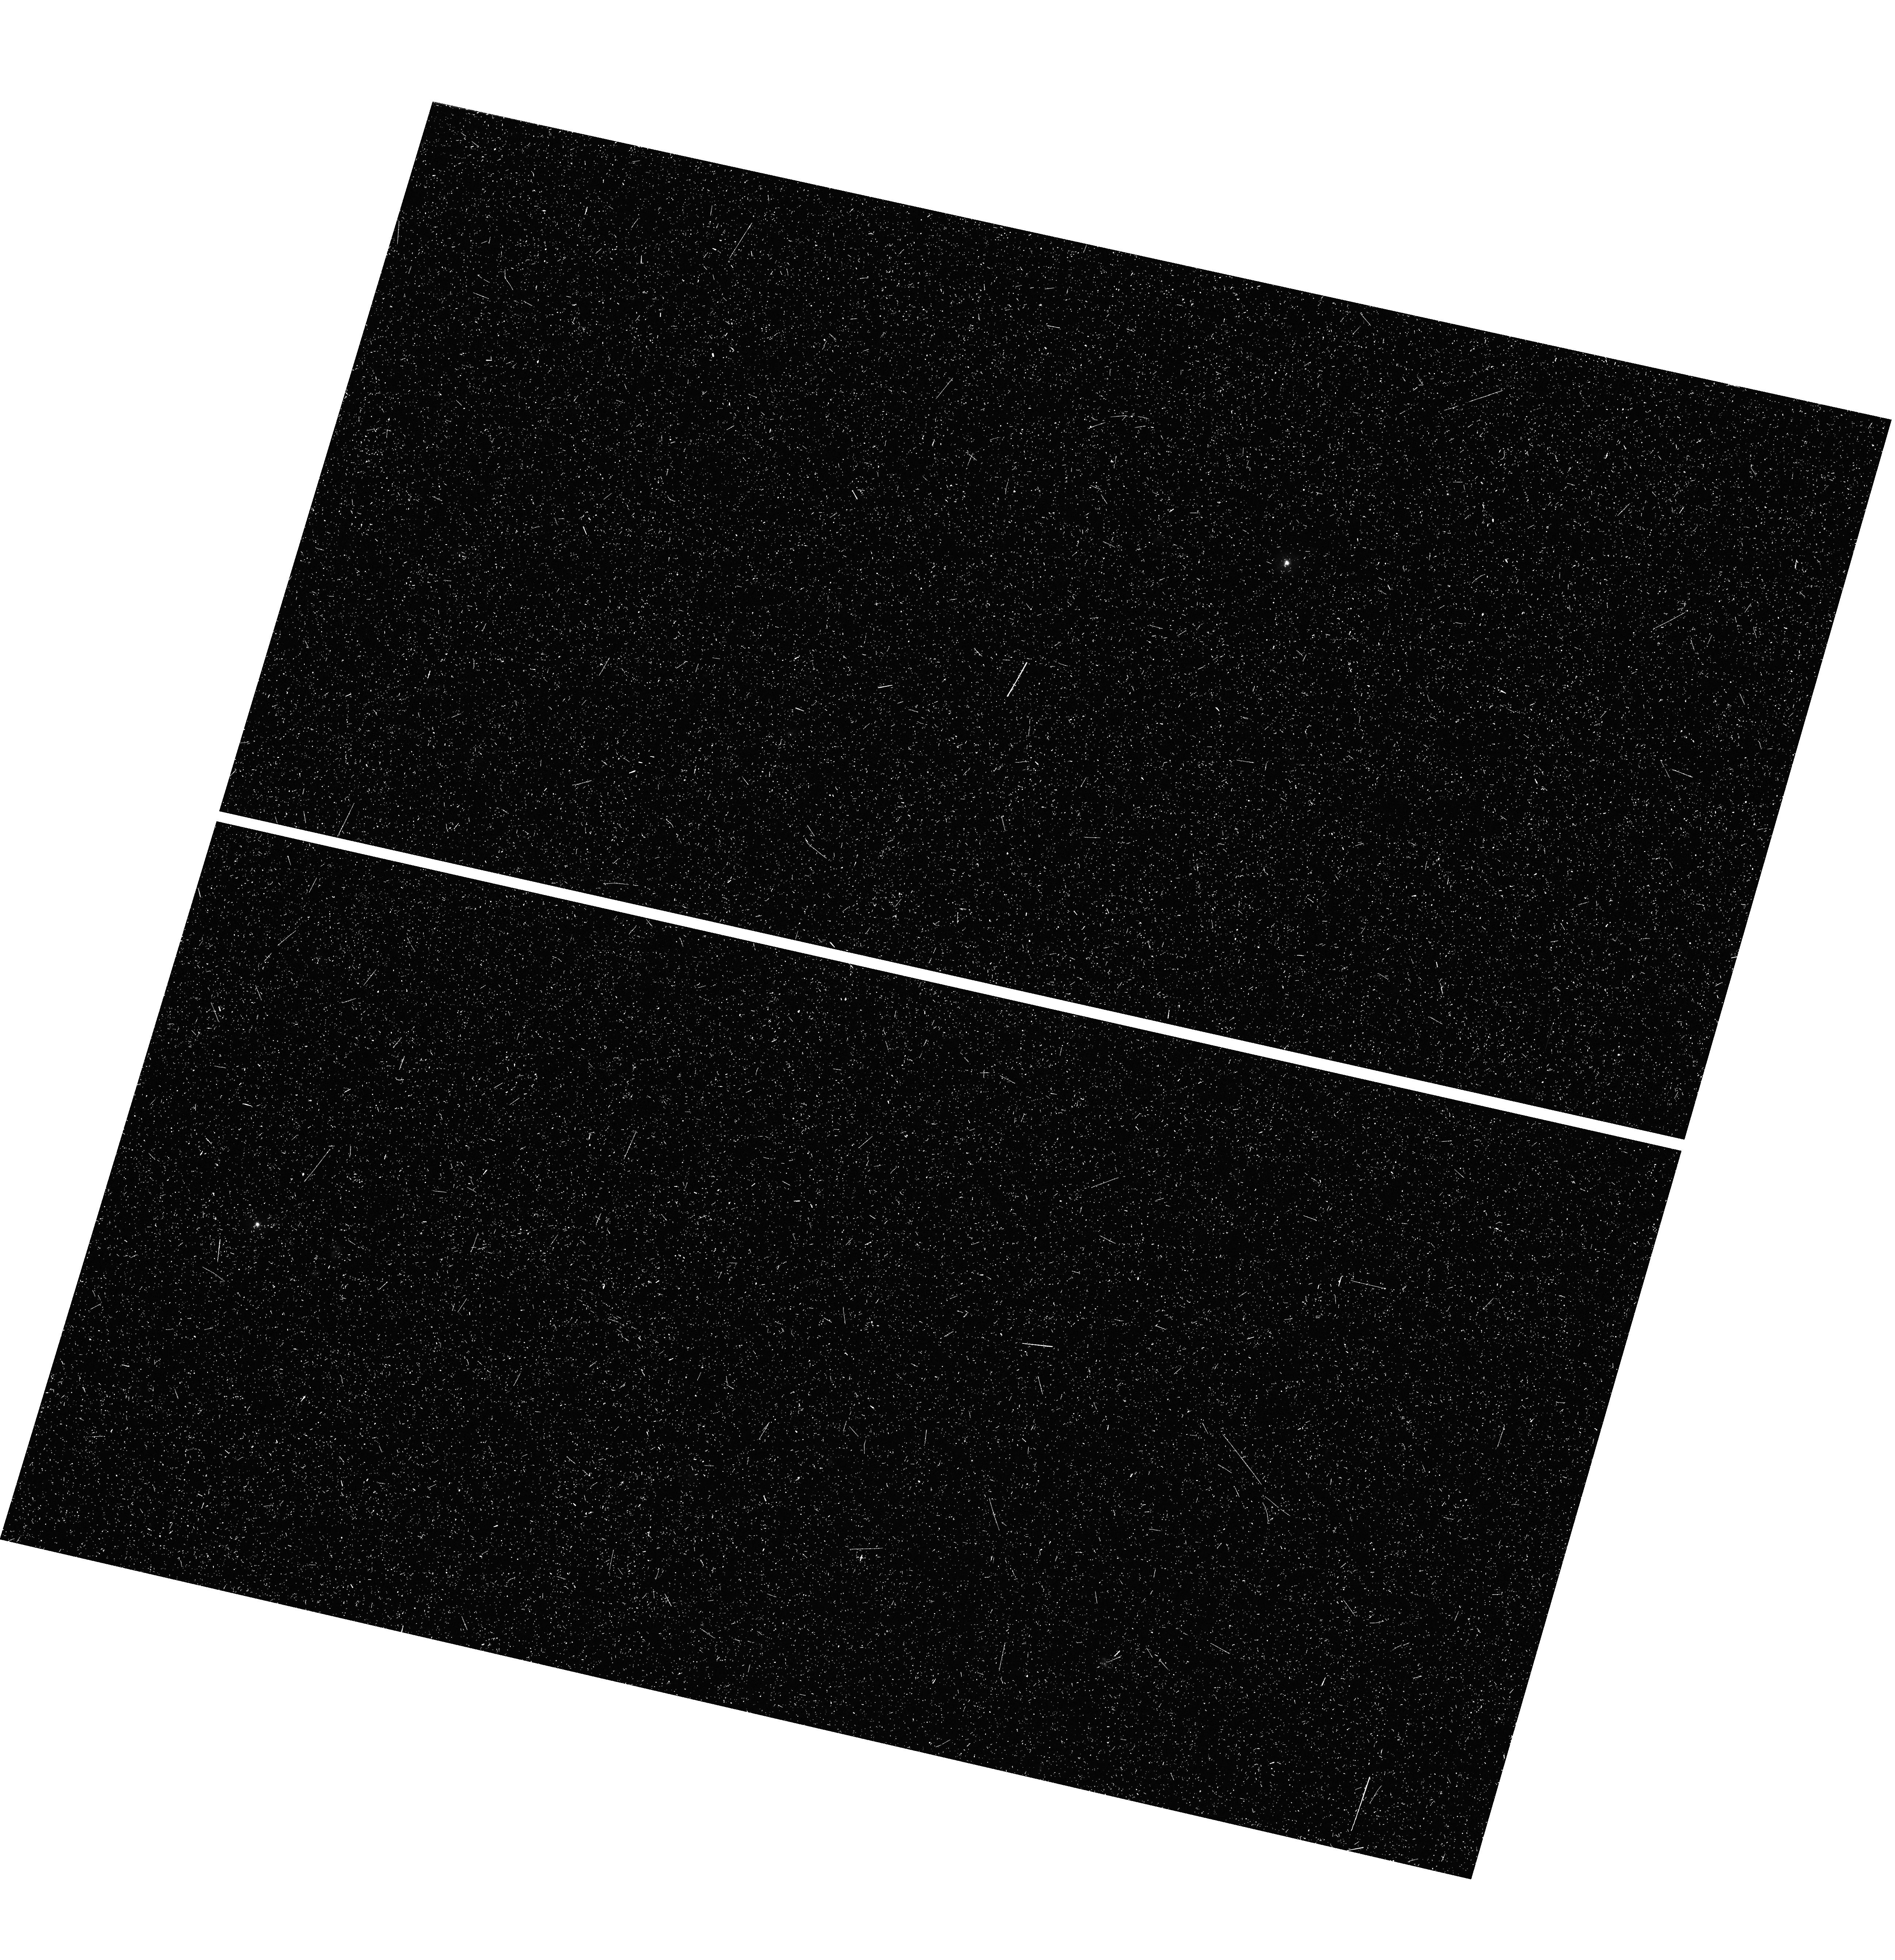
Target: field at RA 150.059°, Dec 5.384°. Instrument: WFC3/UVIS. Filter: F336W. Exposure: 44 min. Observation ID: hst_17147_59_wfc3_uvis_f336w_if2g59

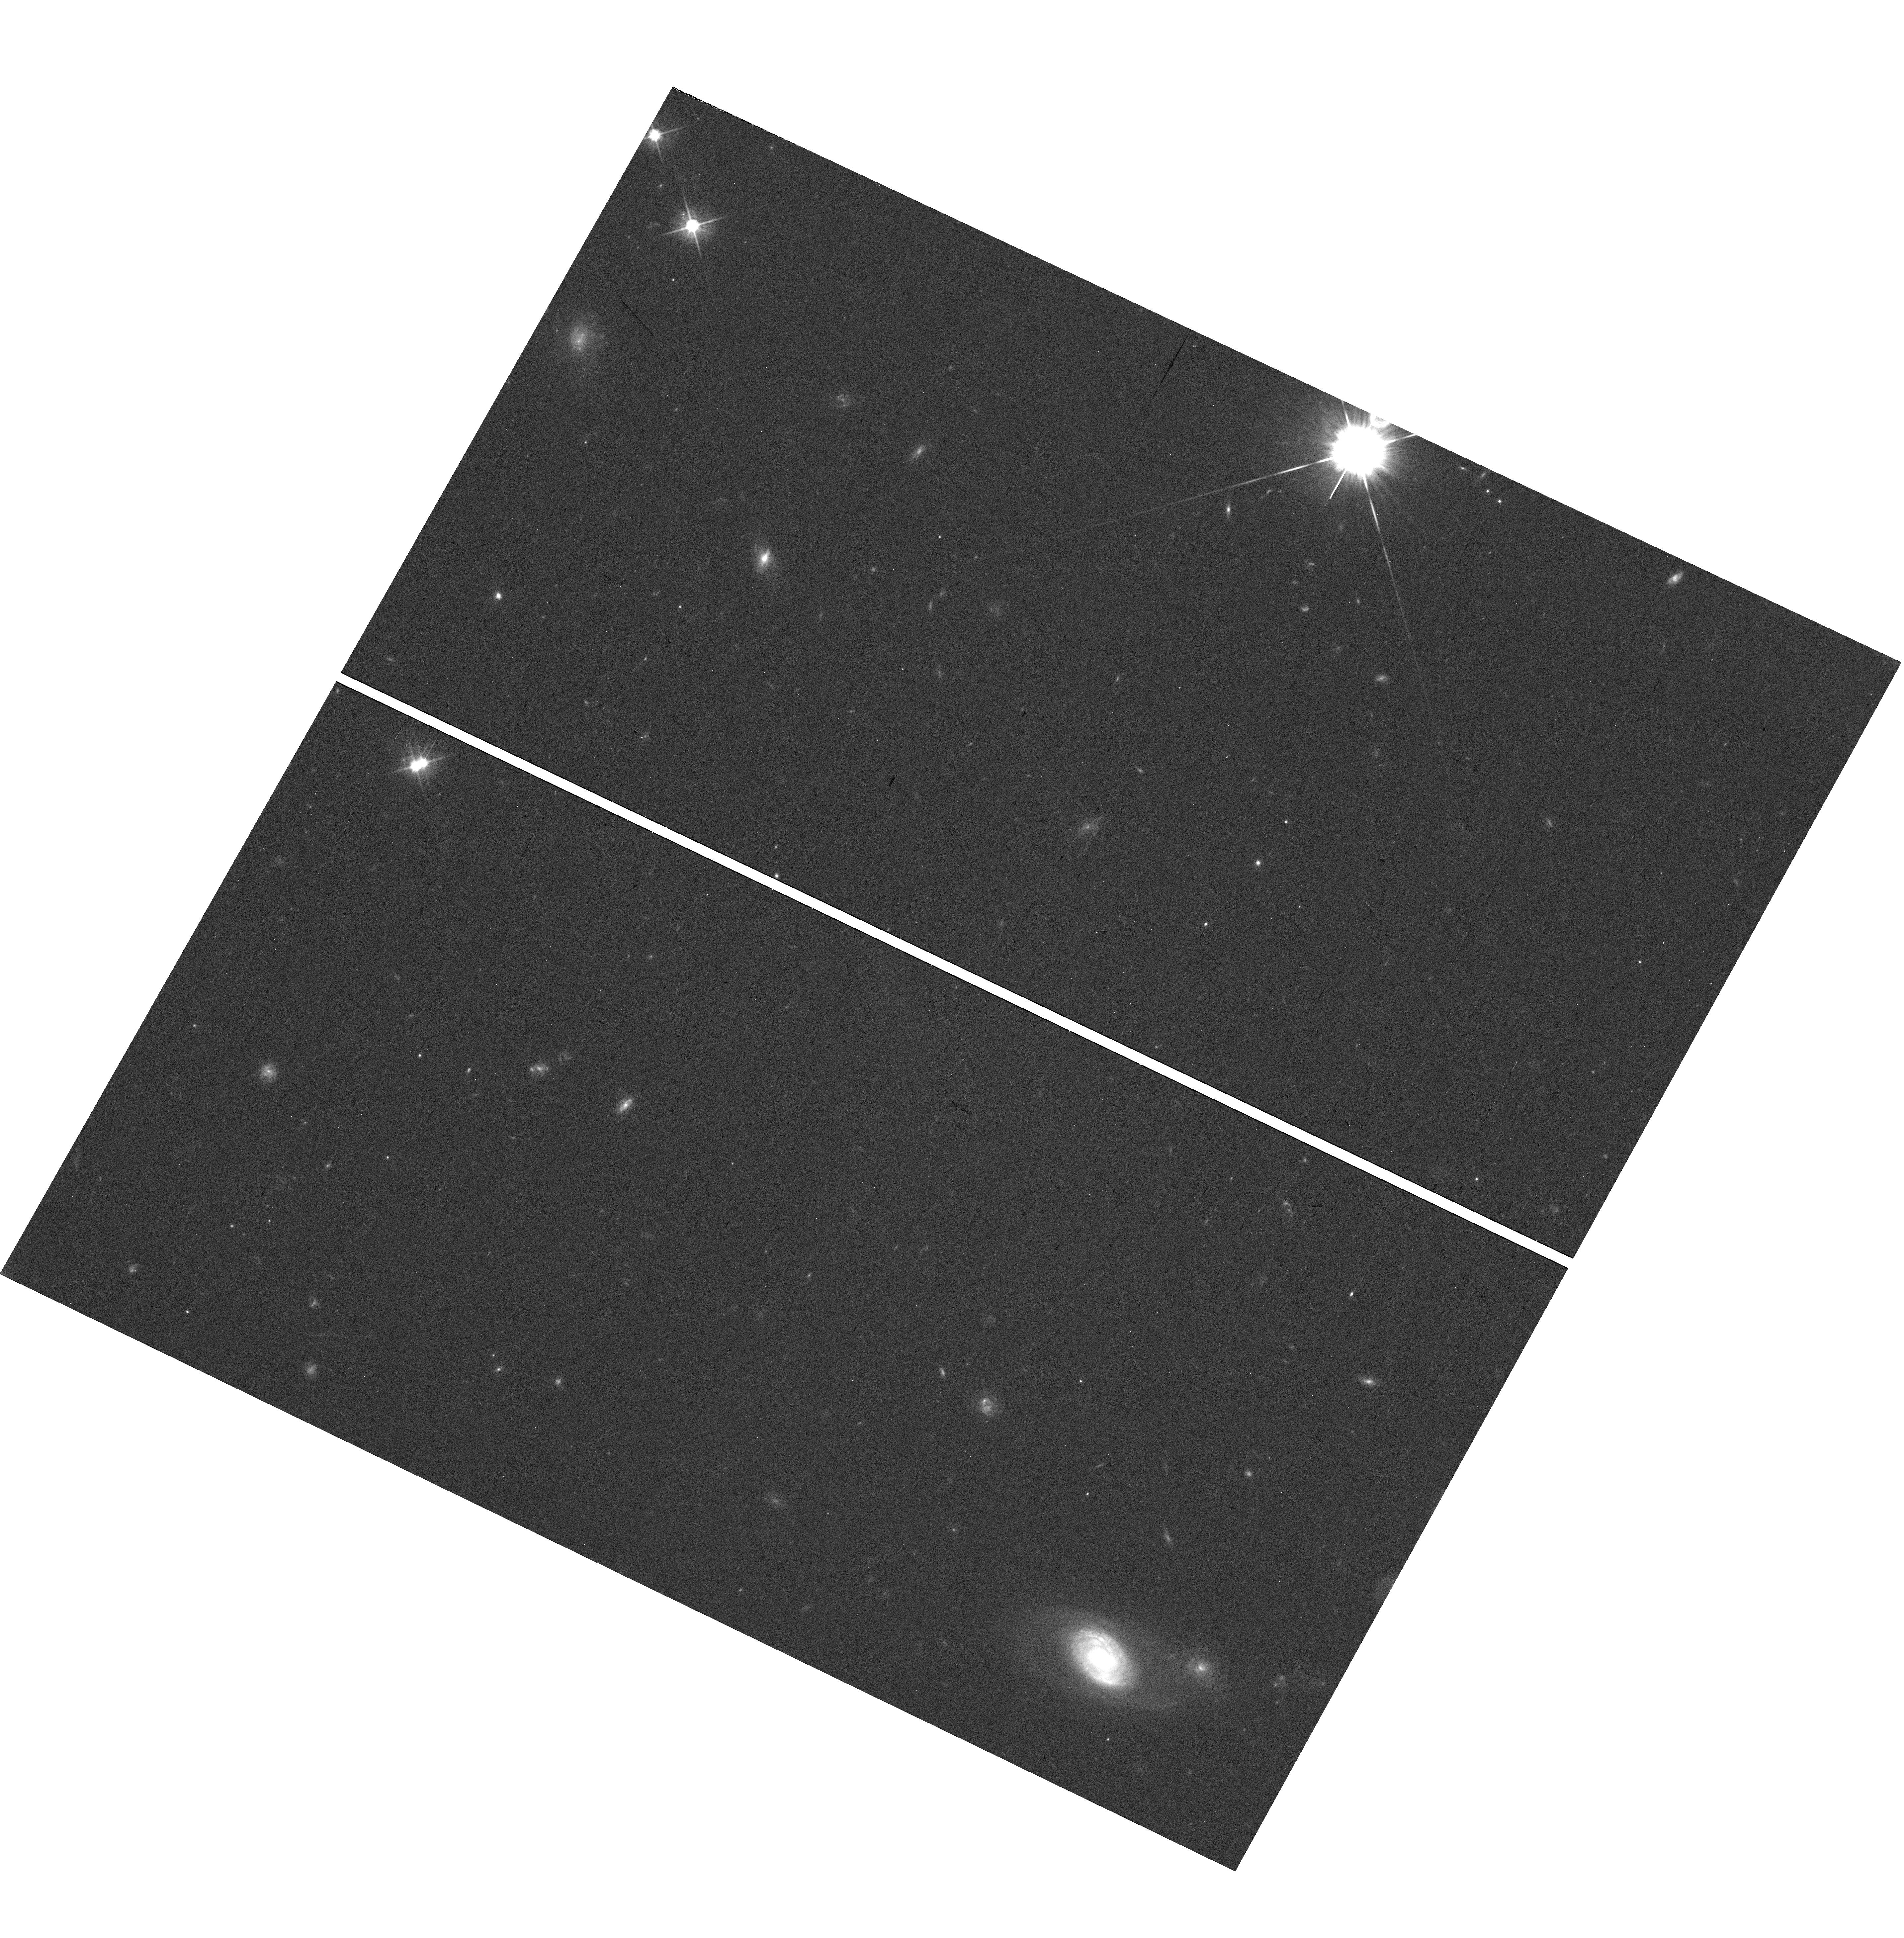
Target: field at RA 123.880°, Dec 29.668°. Instrument: WFC3/UVIS. Filter: F625W. Exposure: 20 min. Observation ID: hst_17147_4l_wfc3_uvis_f625w_if2g4l

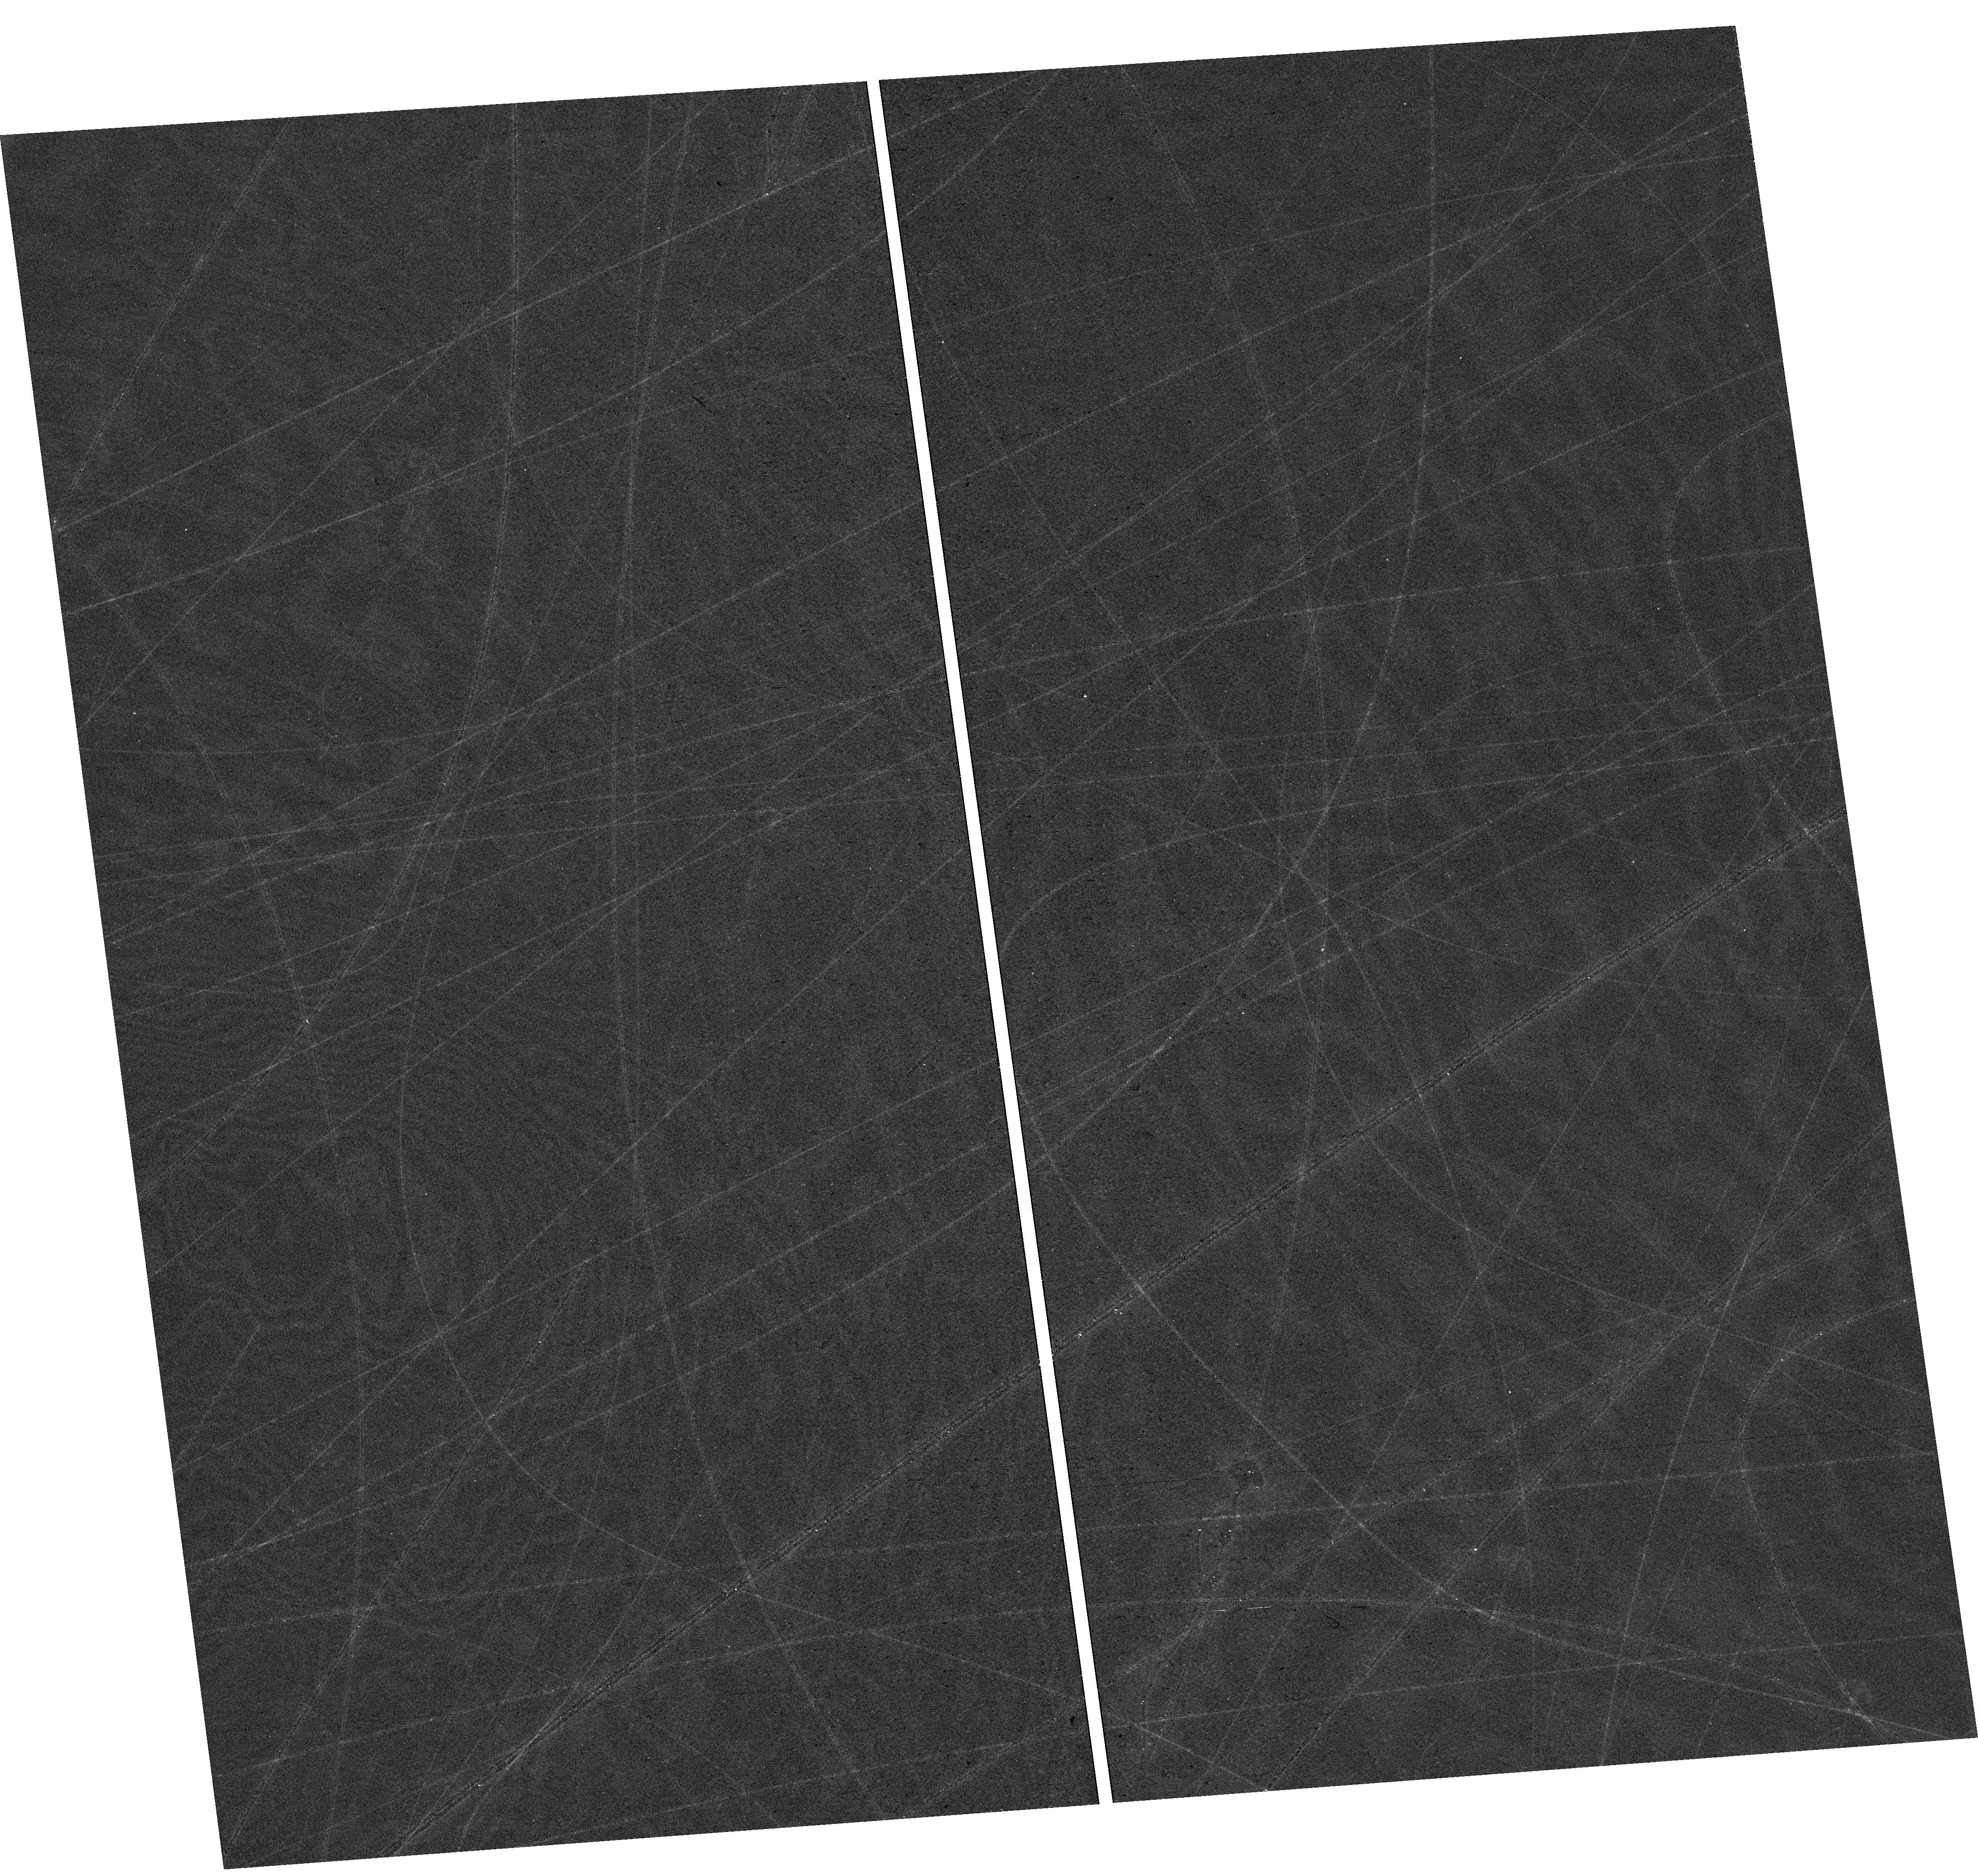
Target: field at RA 227.744°, Dec 51.973°. Instrument: WFC3/UVIS. Filter: F814W. Exposure: 18 min. Observation ID: hst_17147_3i_wfc3_uvis_f814w_if2g3i

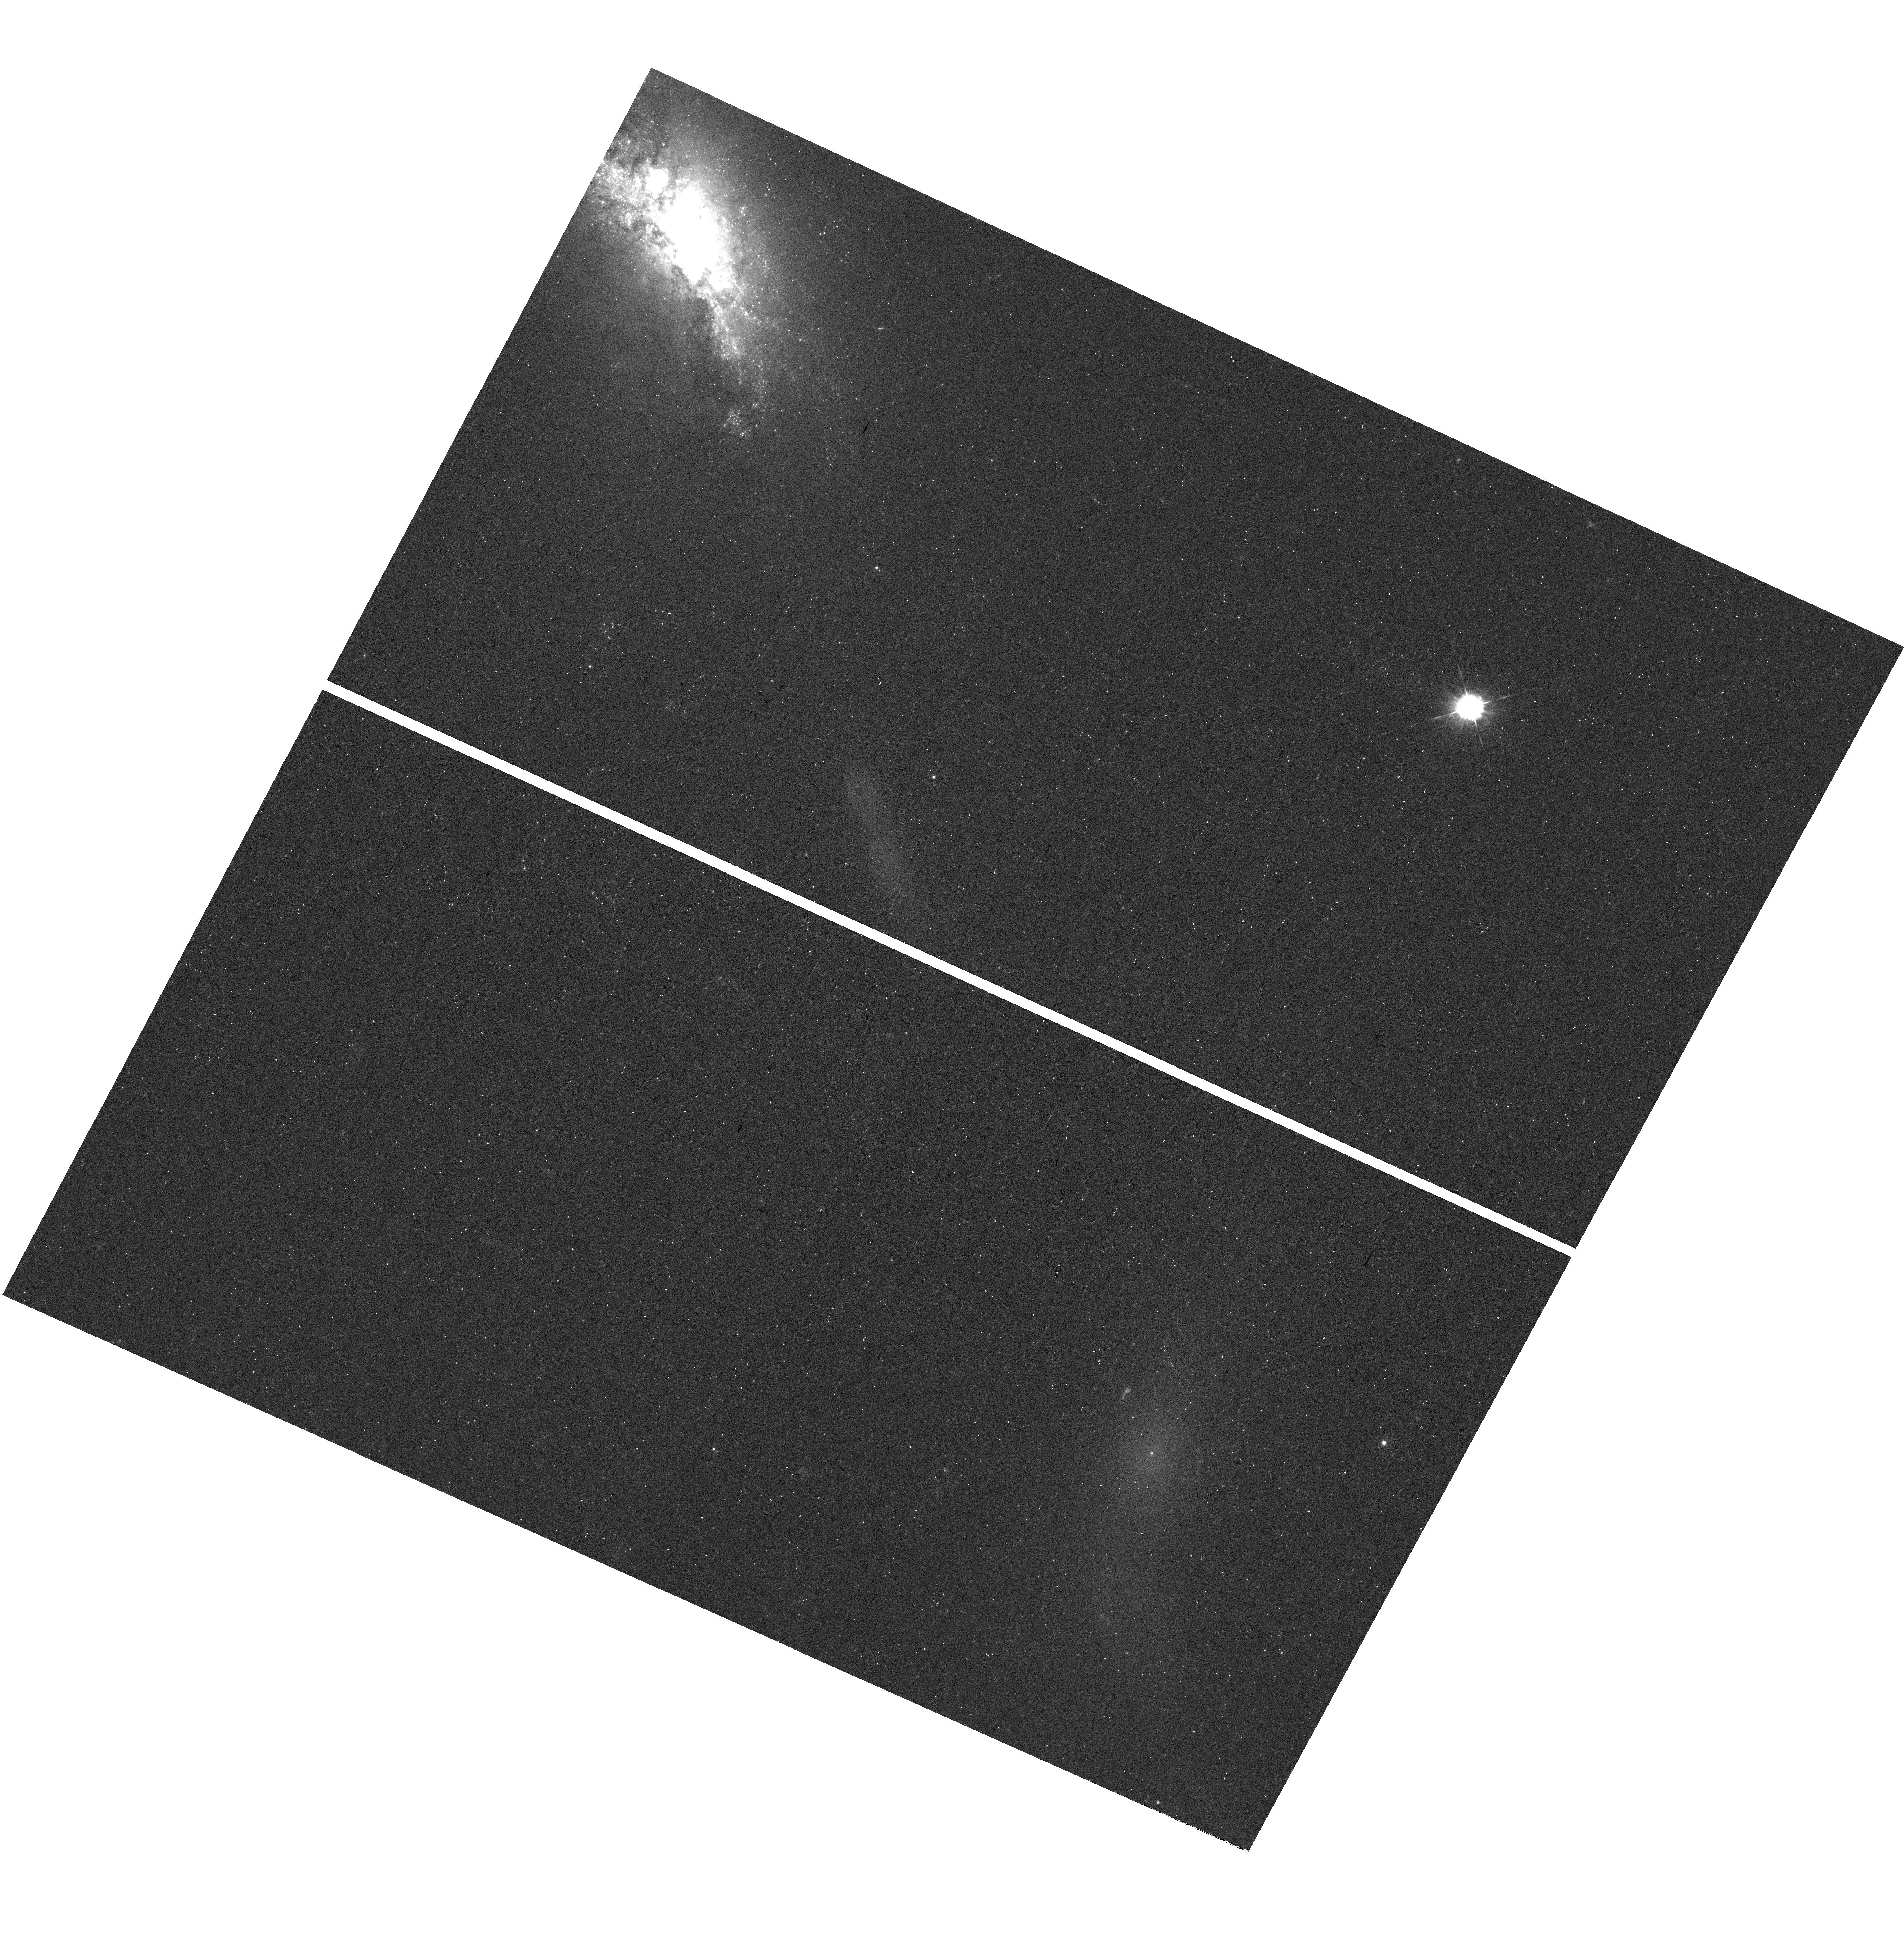
Target: field at RA 186.348°, Dec 16.443°. Instrument: WFC3/UVIS. Filter: F336W. Exposure: 38 min. Observation ID: hst_17147_7a_wfc3_uvis_f336w_if2g7a

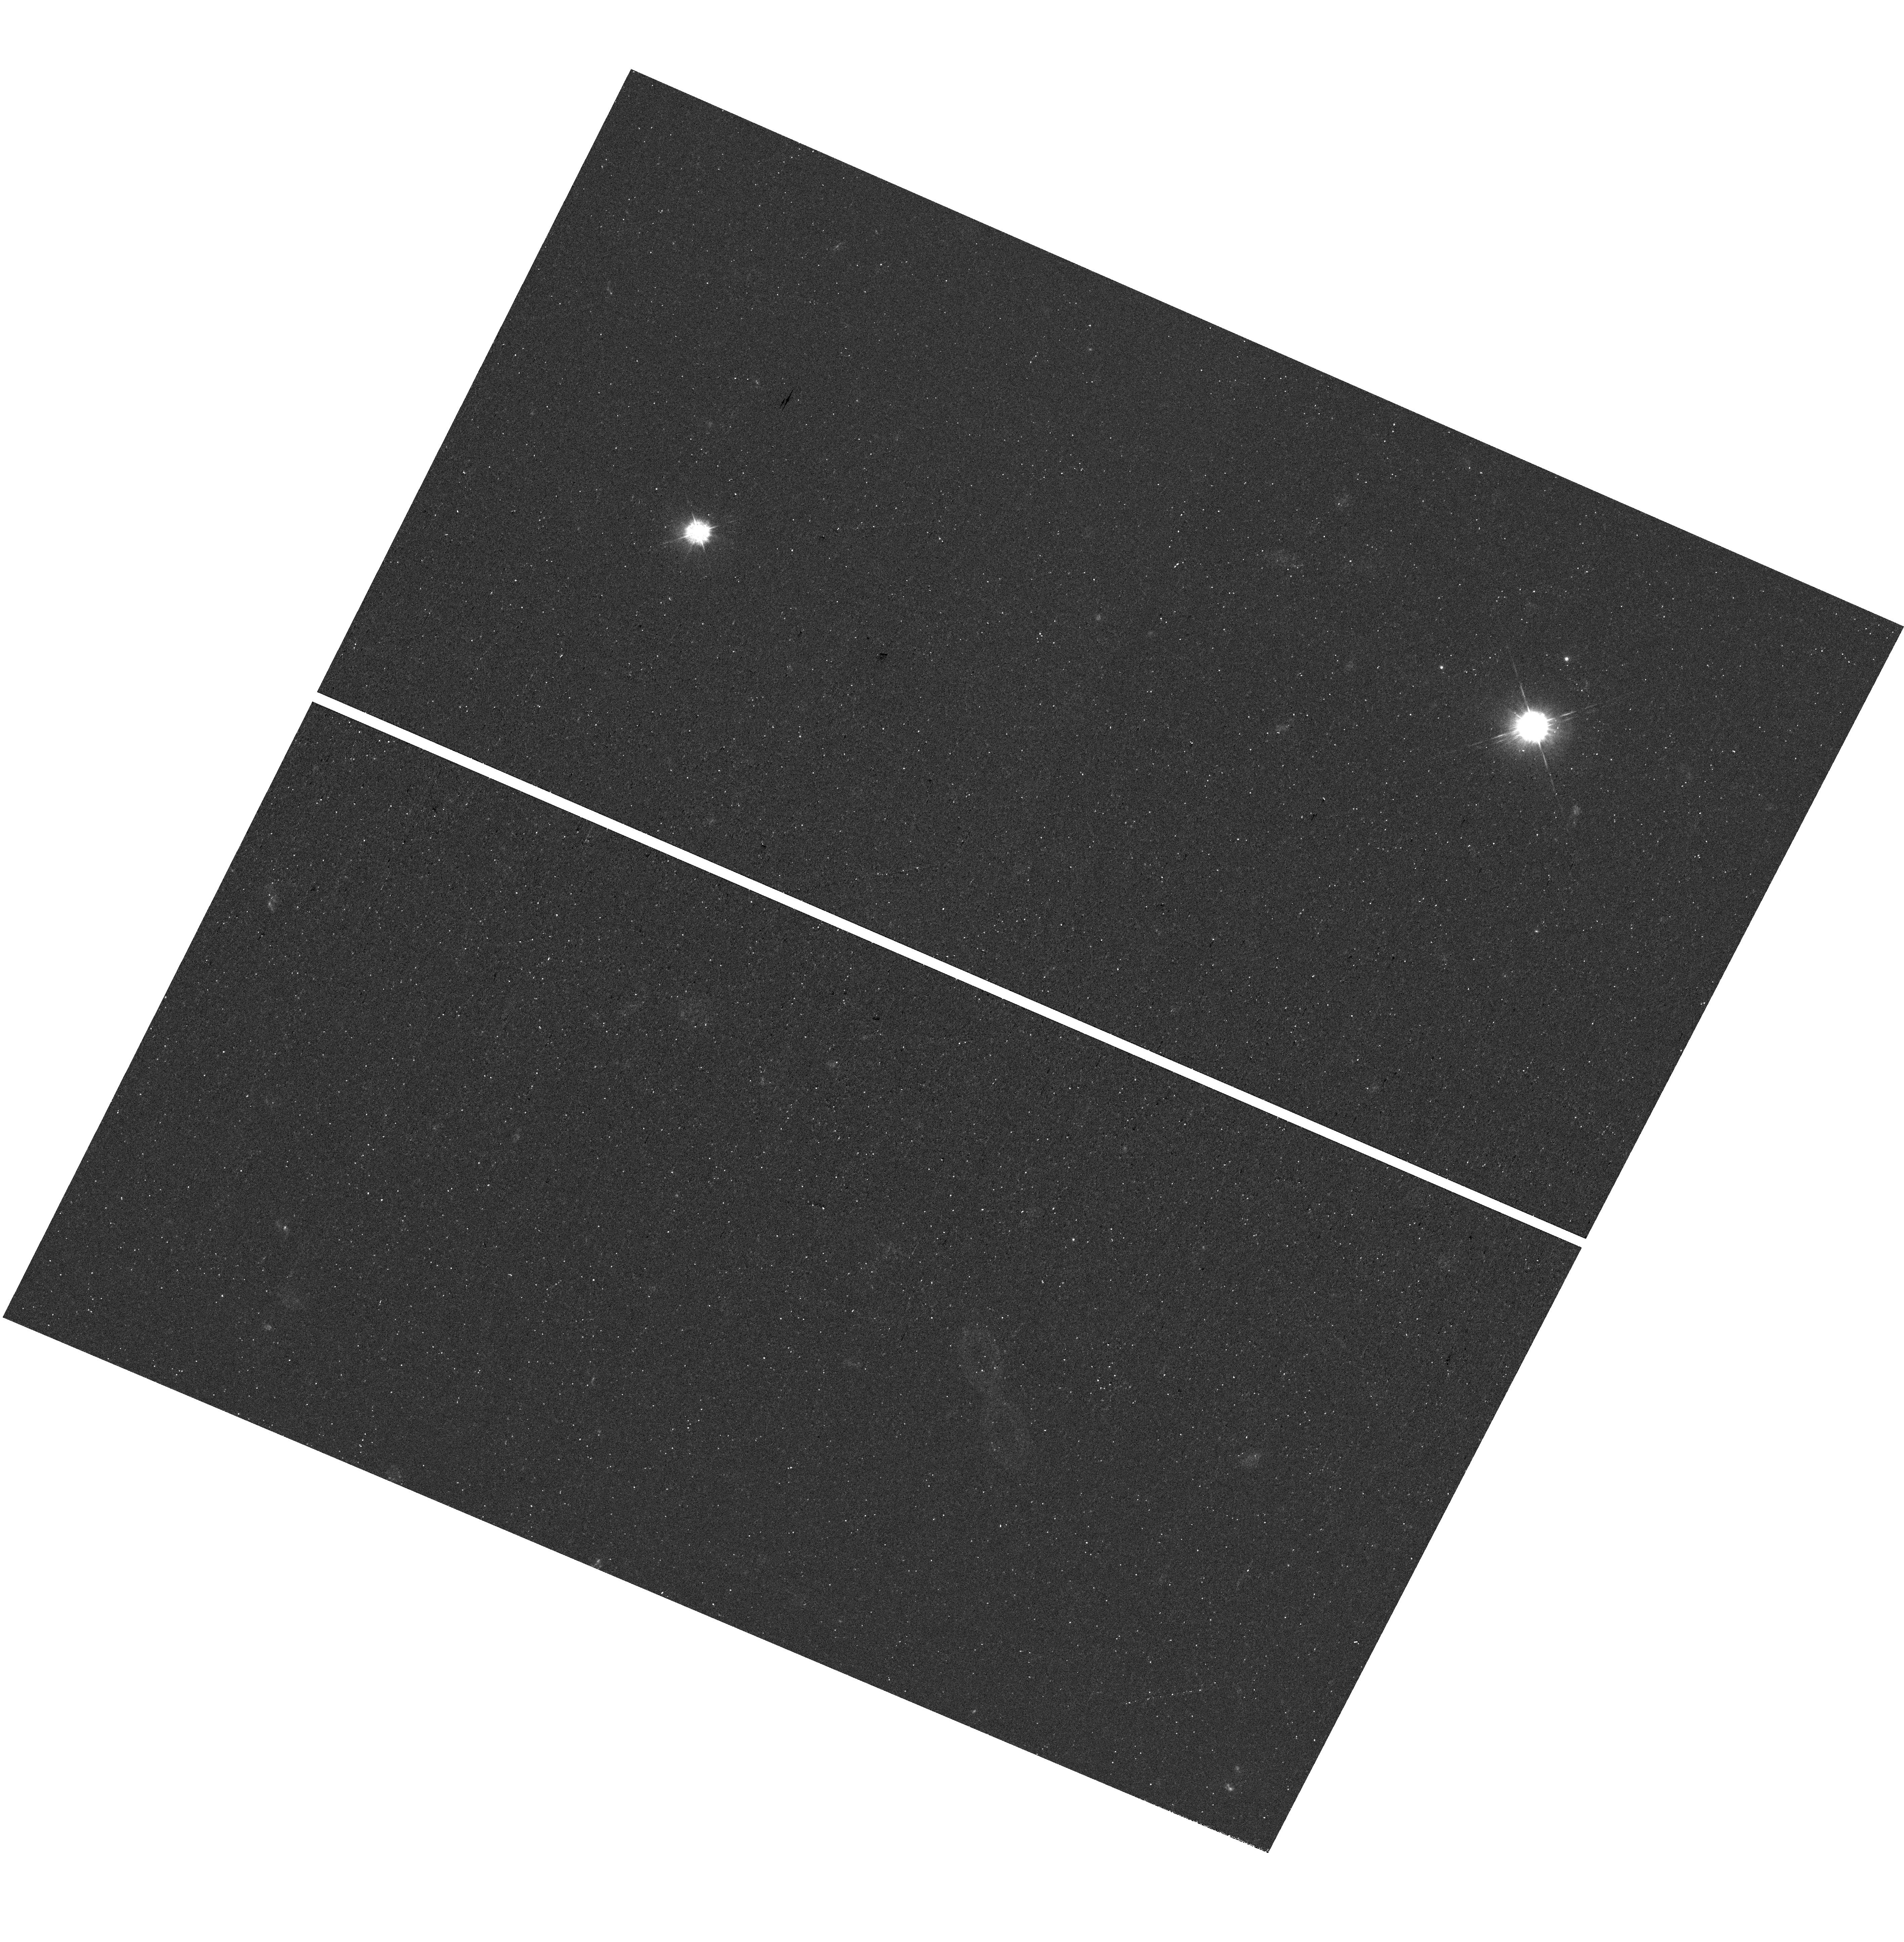
Target: field at RA 191.860°, Dec 31.955°. Instrument: WFC3/UVIS. Filter: F336W. Exposure: 40 min. Observation ID: hst_17147_cs_wfc3_uvis_f336w_if2gcs

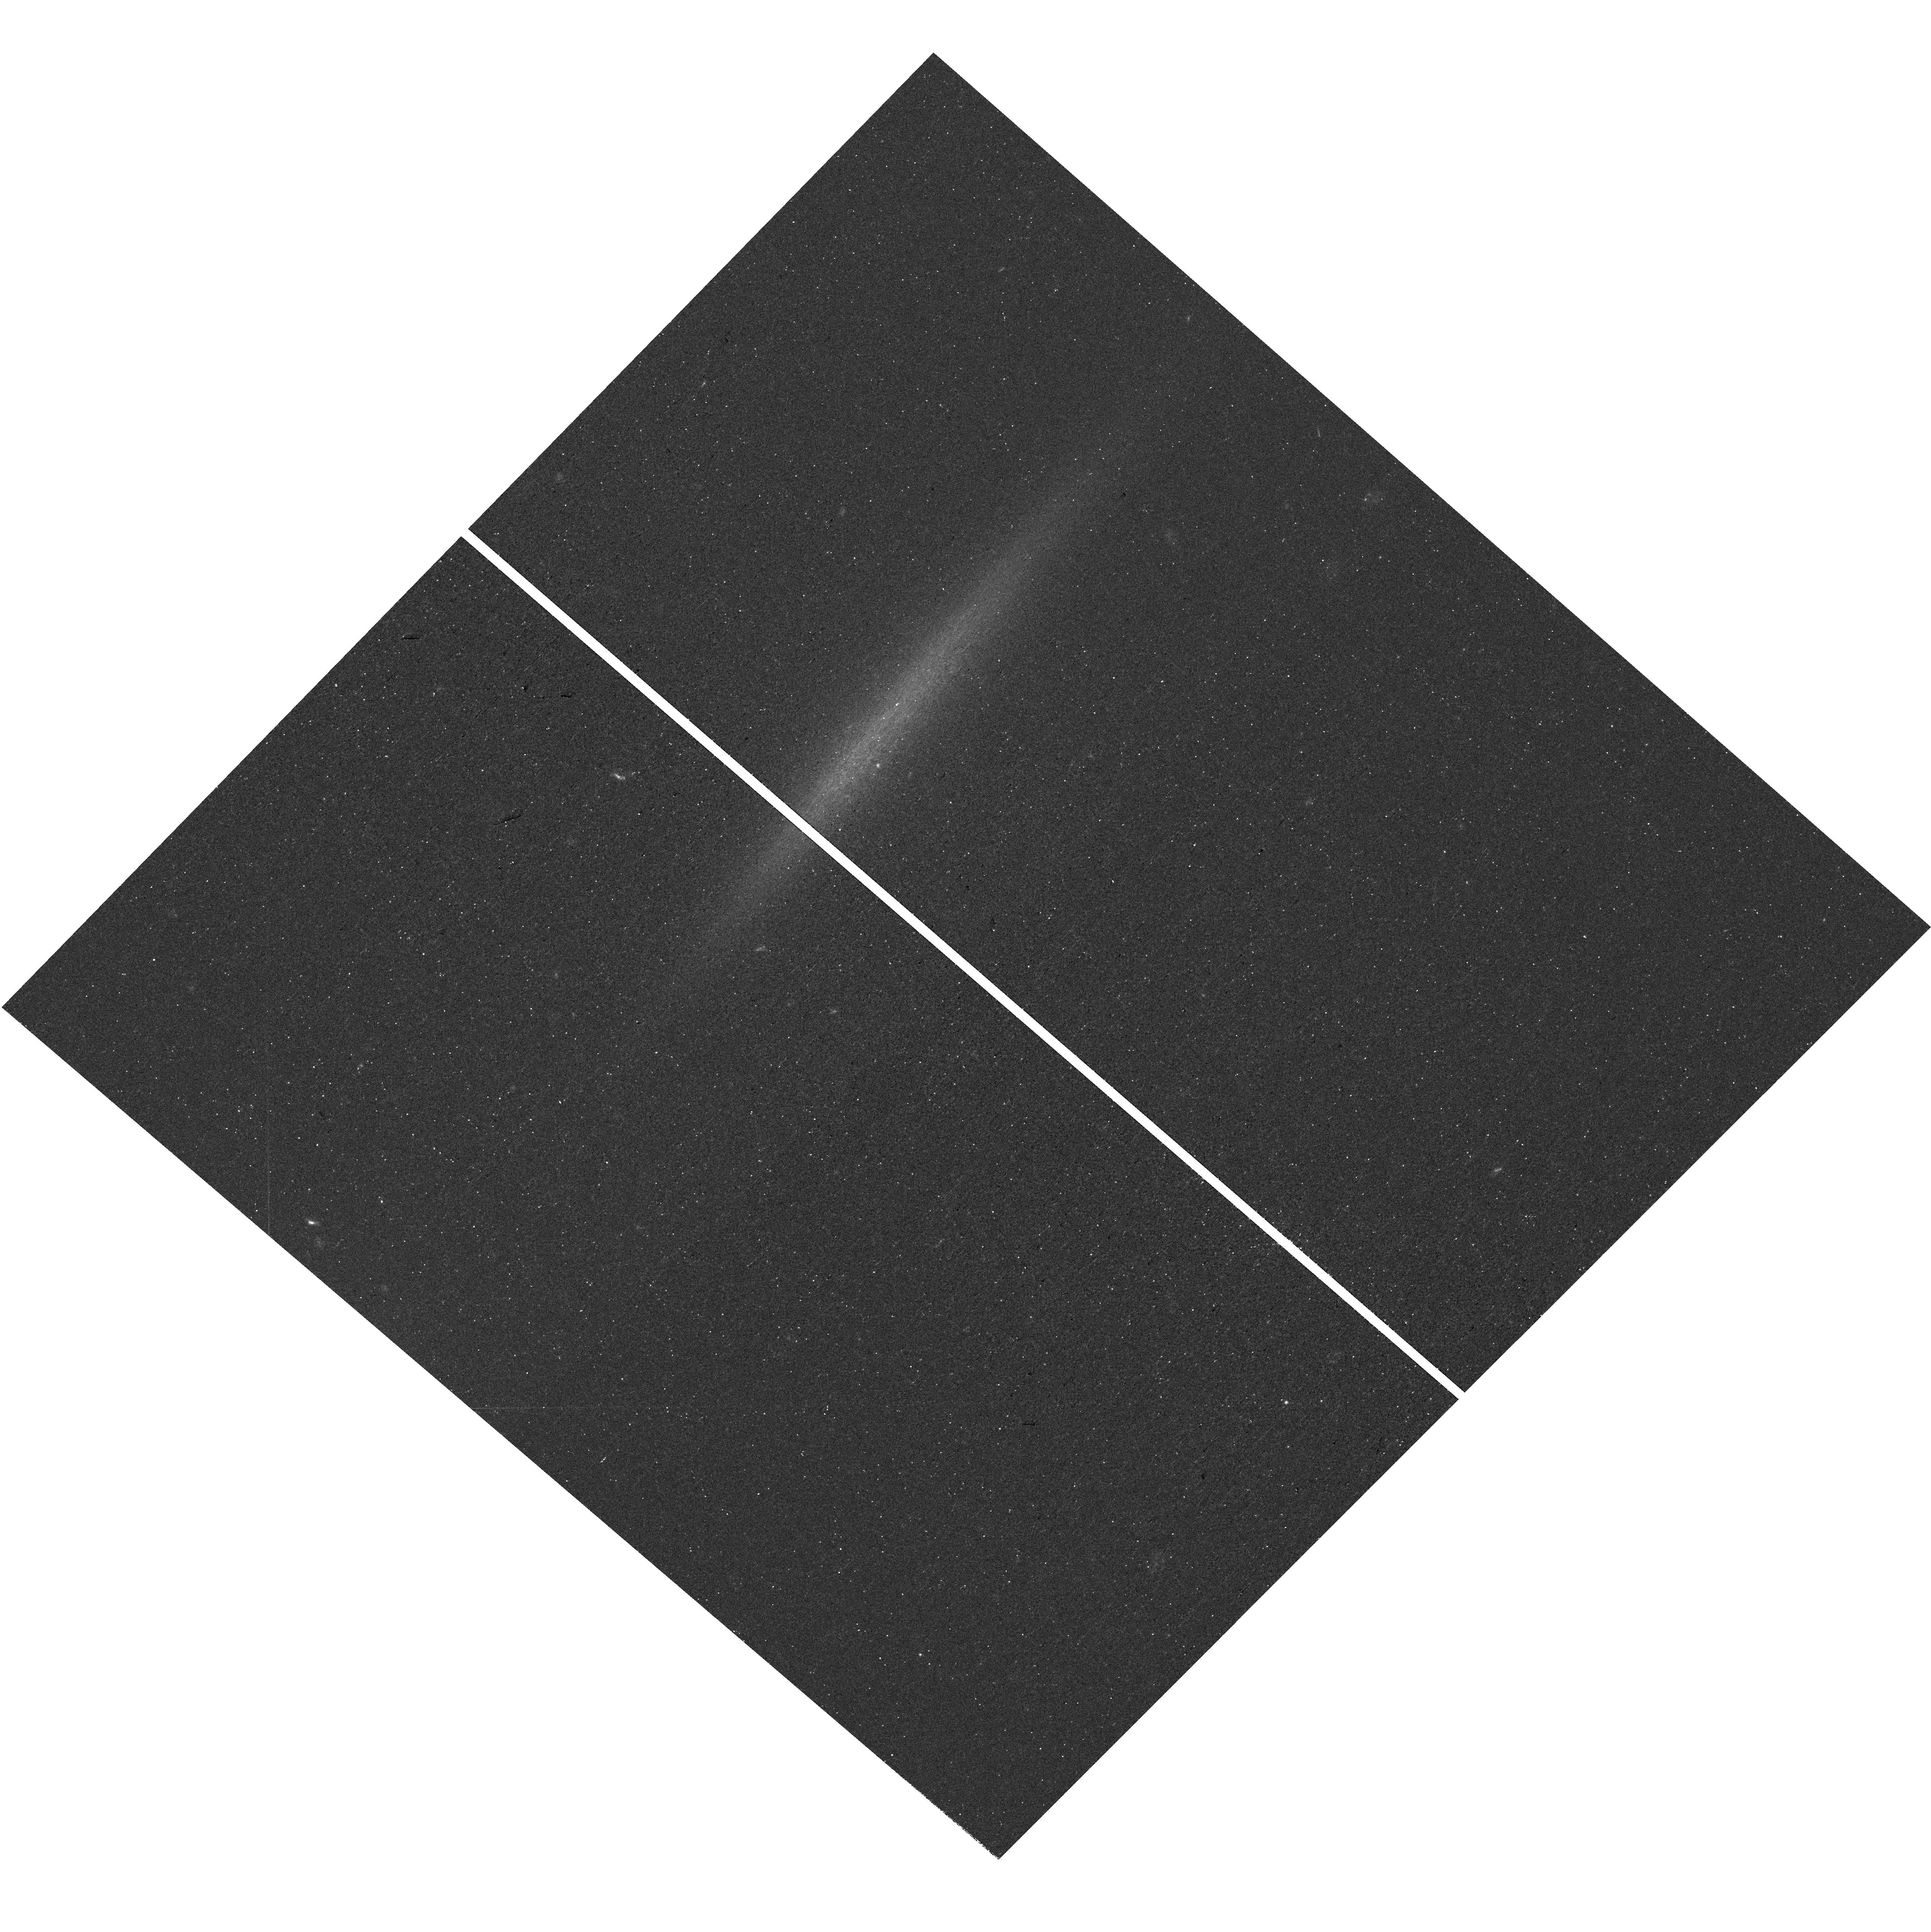
Target: field at RA 185.235°, Dec 17.367°. Instrument: WFC3/UVIS. Filter: F336W. Exposure: 33 min. Observation ID: hst_17147_6r_wfc3_uvis_f336w_if2g6r

The Parallel Ionizing Emissivity Survey (PI: Scarlata, Claudia)

The Parallel Ionizing Emissivity (PIE) Survey will measure the average escape fraction of ionizing radiation (f_esc) at 3.1<z<3.5 using a sample of ~700 galaxies. Using 3-band imaging (F336W, F625W, and F814W), PIE will color-select U-dropout galaxies, where LyC is sampled by the F336W band. Pure parallel orbits will enable us to observe a total area of ~500 arcmin^2 divided over ~75 truly independent fields distributed across the extragalactic sky. This sampling will minimize the effect of IGM absorption (correlated on scales of 10s of Mpc) on the measurement of f_esc. Likewise, our proposed high spatial resolution HST imaging will avoid contamination by low-redshift galaxies. In addition to the HST imaging, we are requesting 10 nights of coordinated observations with NOIRLab Gemini telescopes (in addition to guaranteed institutional access to 8-m class telescopes) to measure the spectroscopic redshifts of the LyC emitting candidates that we will identify. The proposed data, combined with the spectroscopic followup of the selected Lyman break galaxies, will allow us to measure escape fractions of 10% at 3-sigma by stacking ~150 targets as faint as 0.4L*. We will calibrate the evolution of f_esc indicators out to z~3.5--measuring f_esc as a function of star formation surface density, Ly-alpha properties, UV luminosity, and UV colors. The proposed dataset will be a resource for the astronomical community for the foreseeable future, more than doubling the existing area with deep HST U-band coverage, and greatly increasing the number of sight-lines.